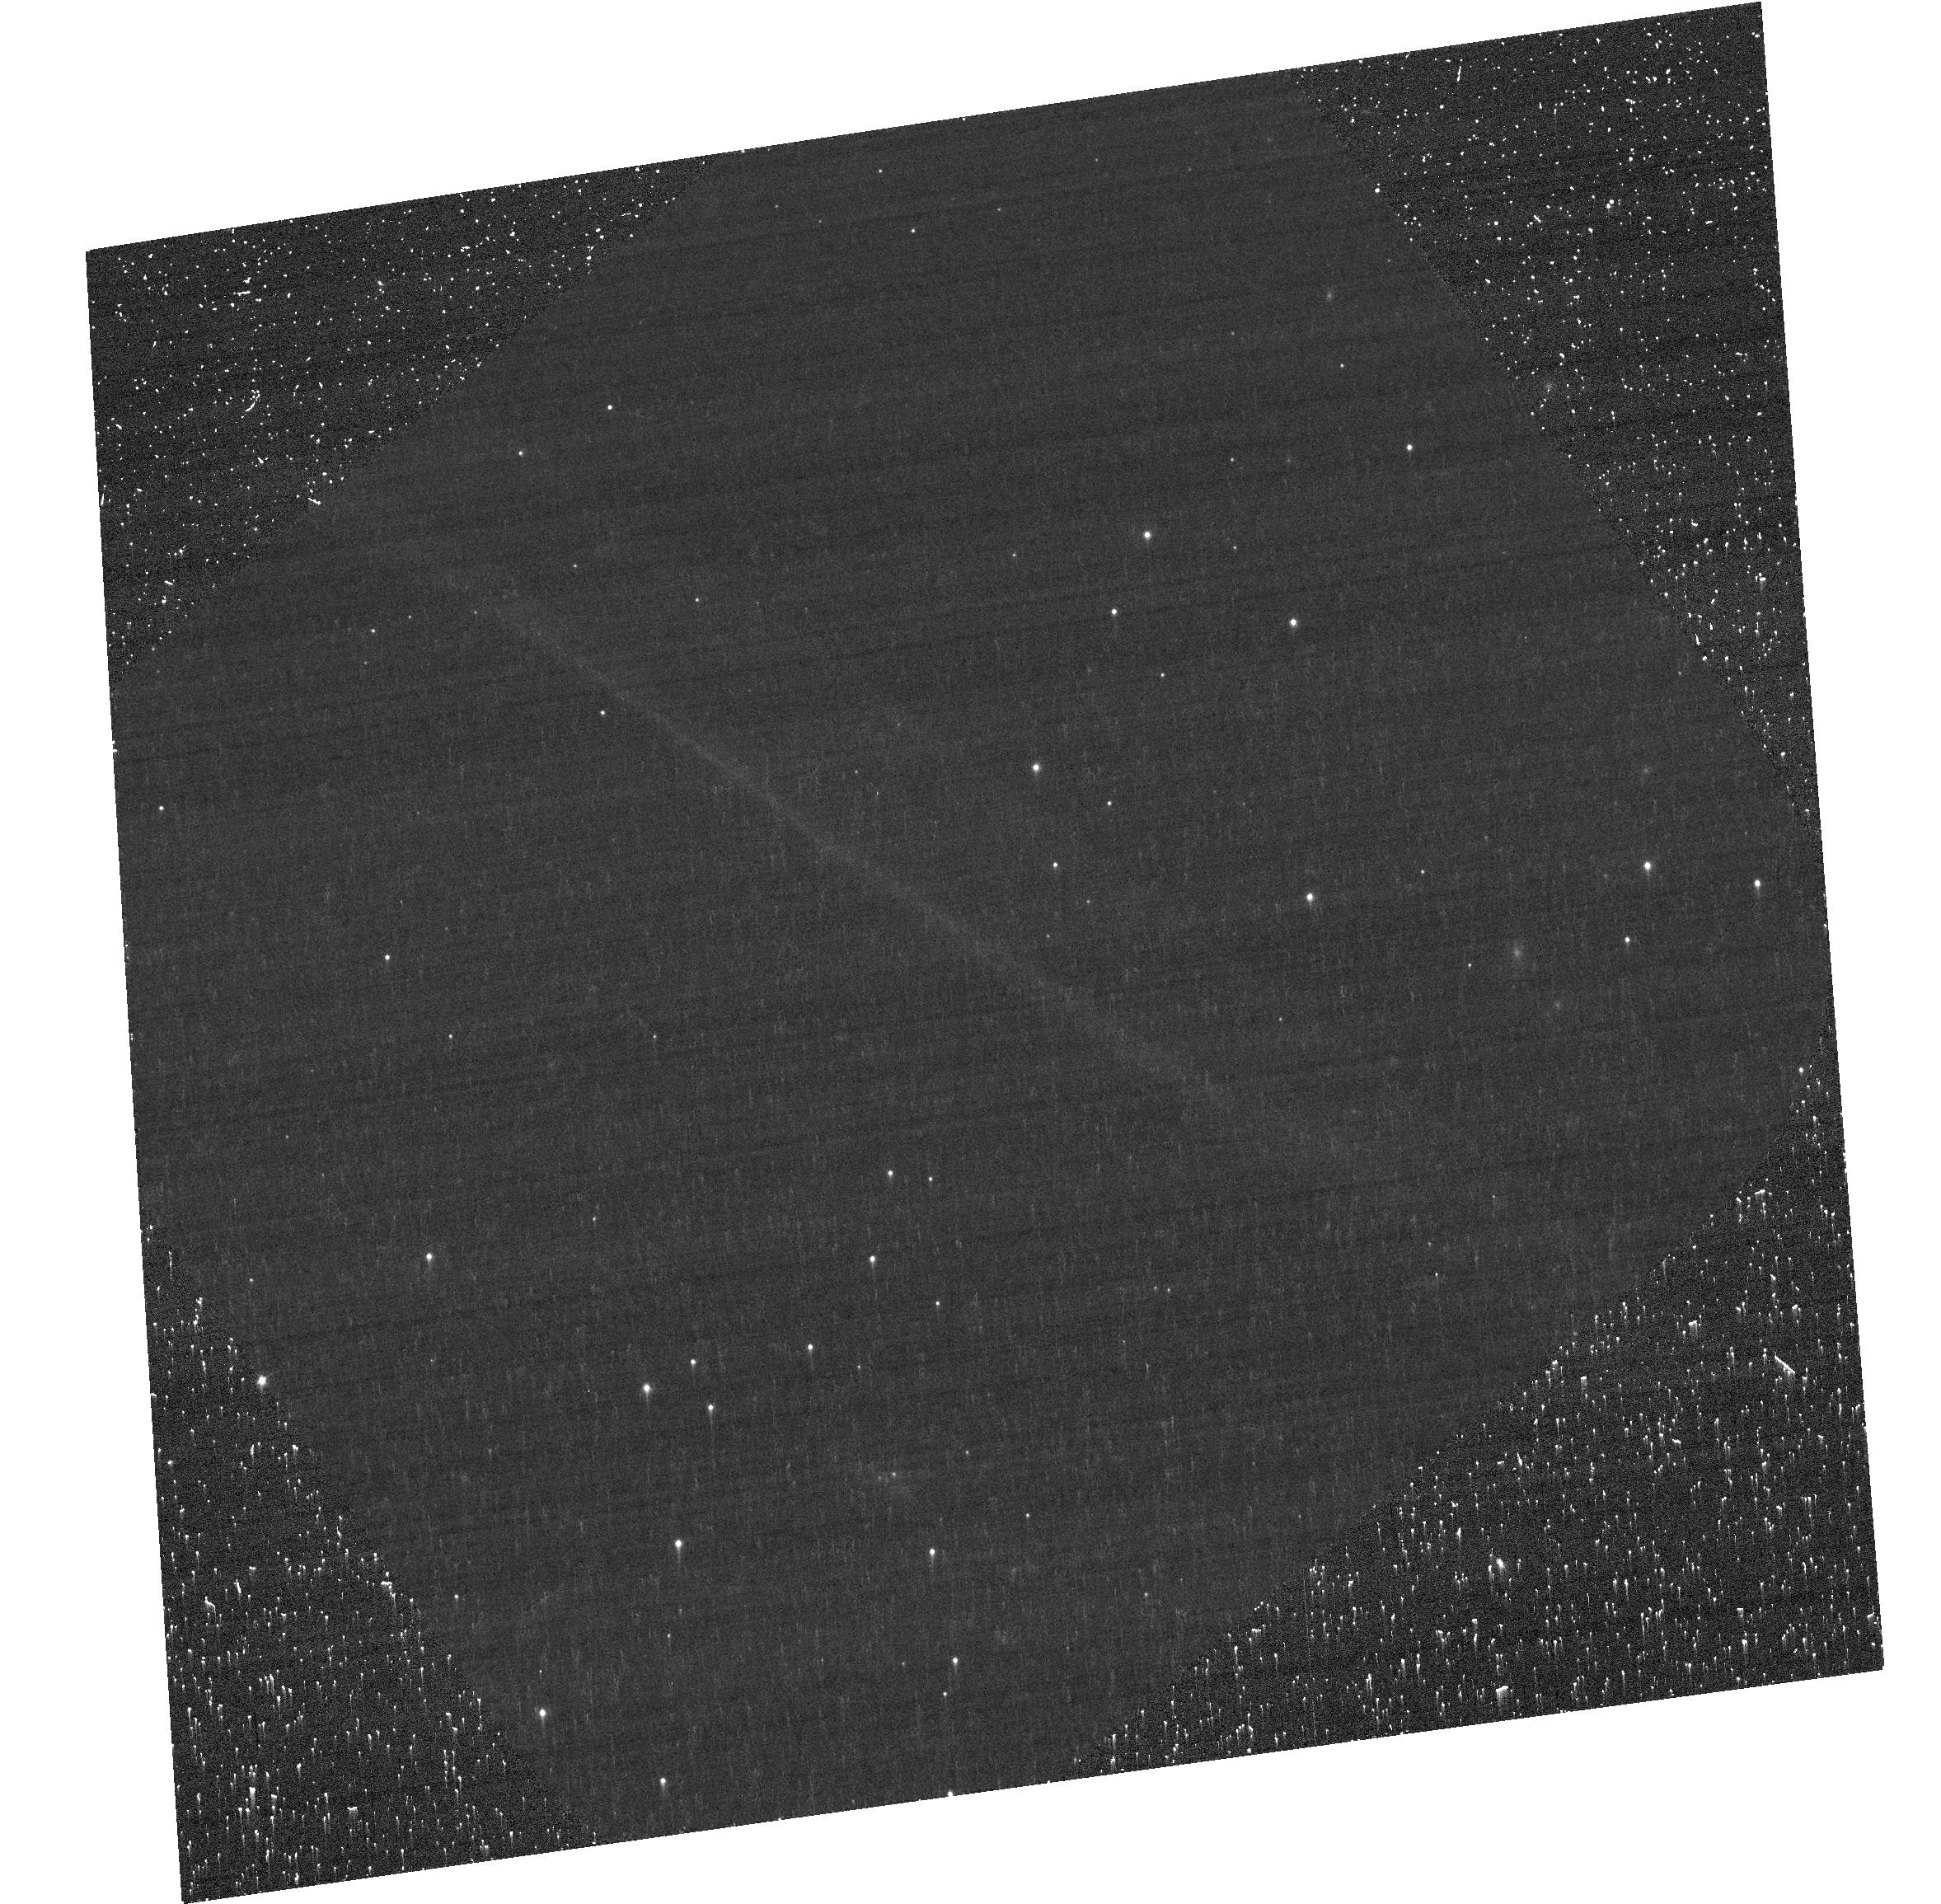
Target: SN1006-NW
Instrument: ACS/WFC
Filter: F658N
Exposure: 40 min
Observation ID: hst_12962_01_acs_wfc_f658n-pol0v_jc3d01

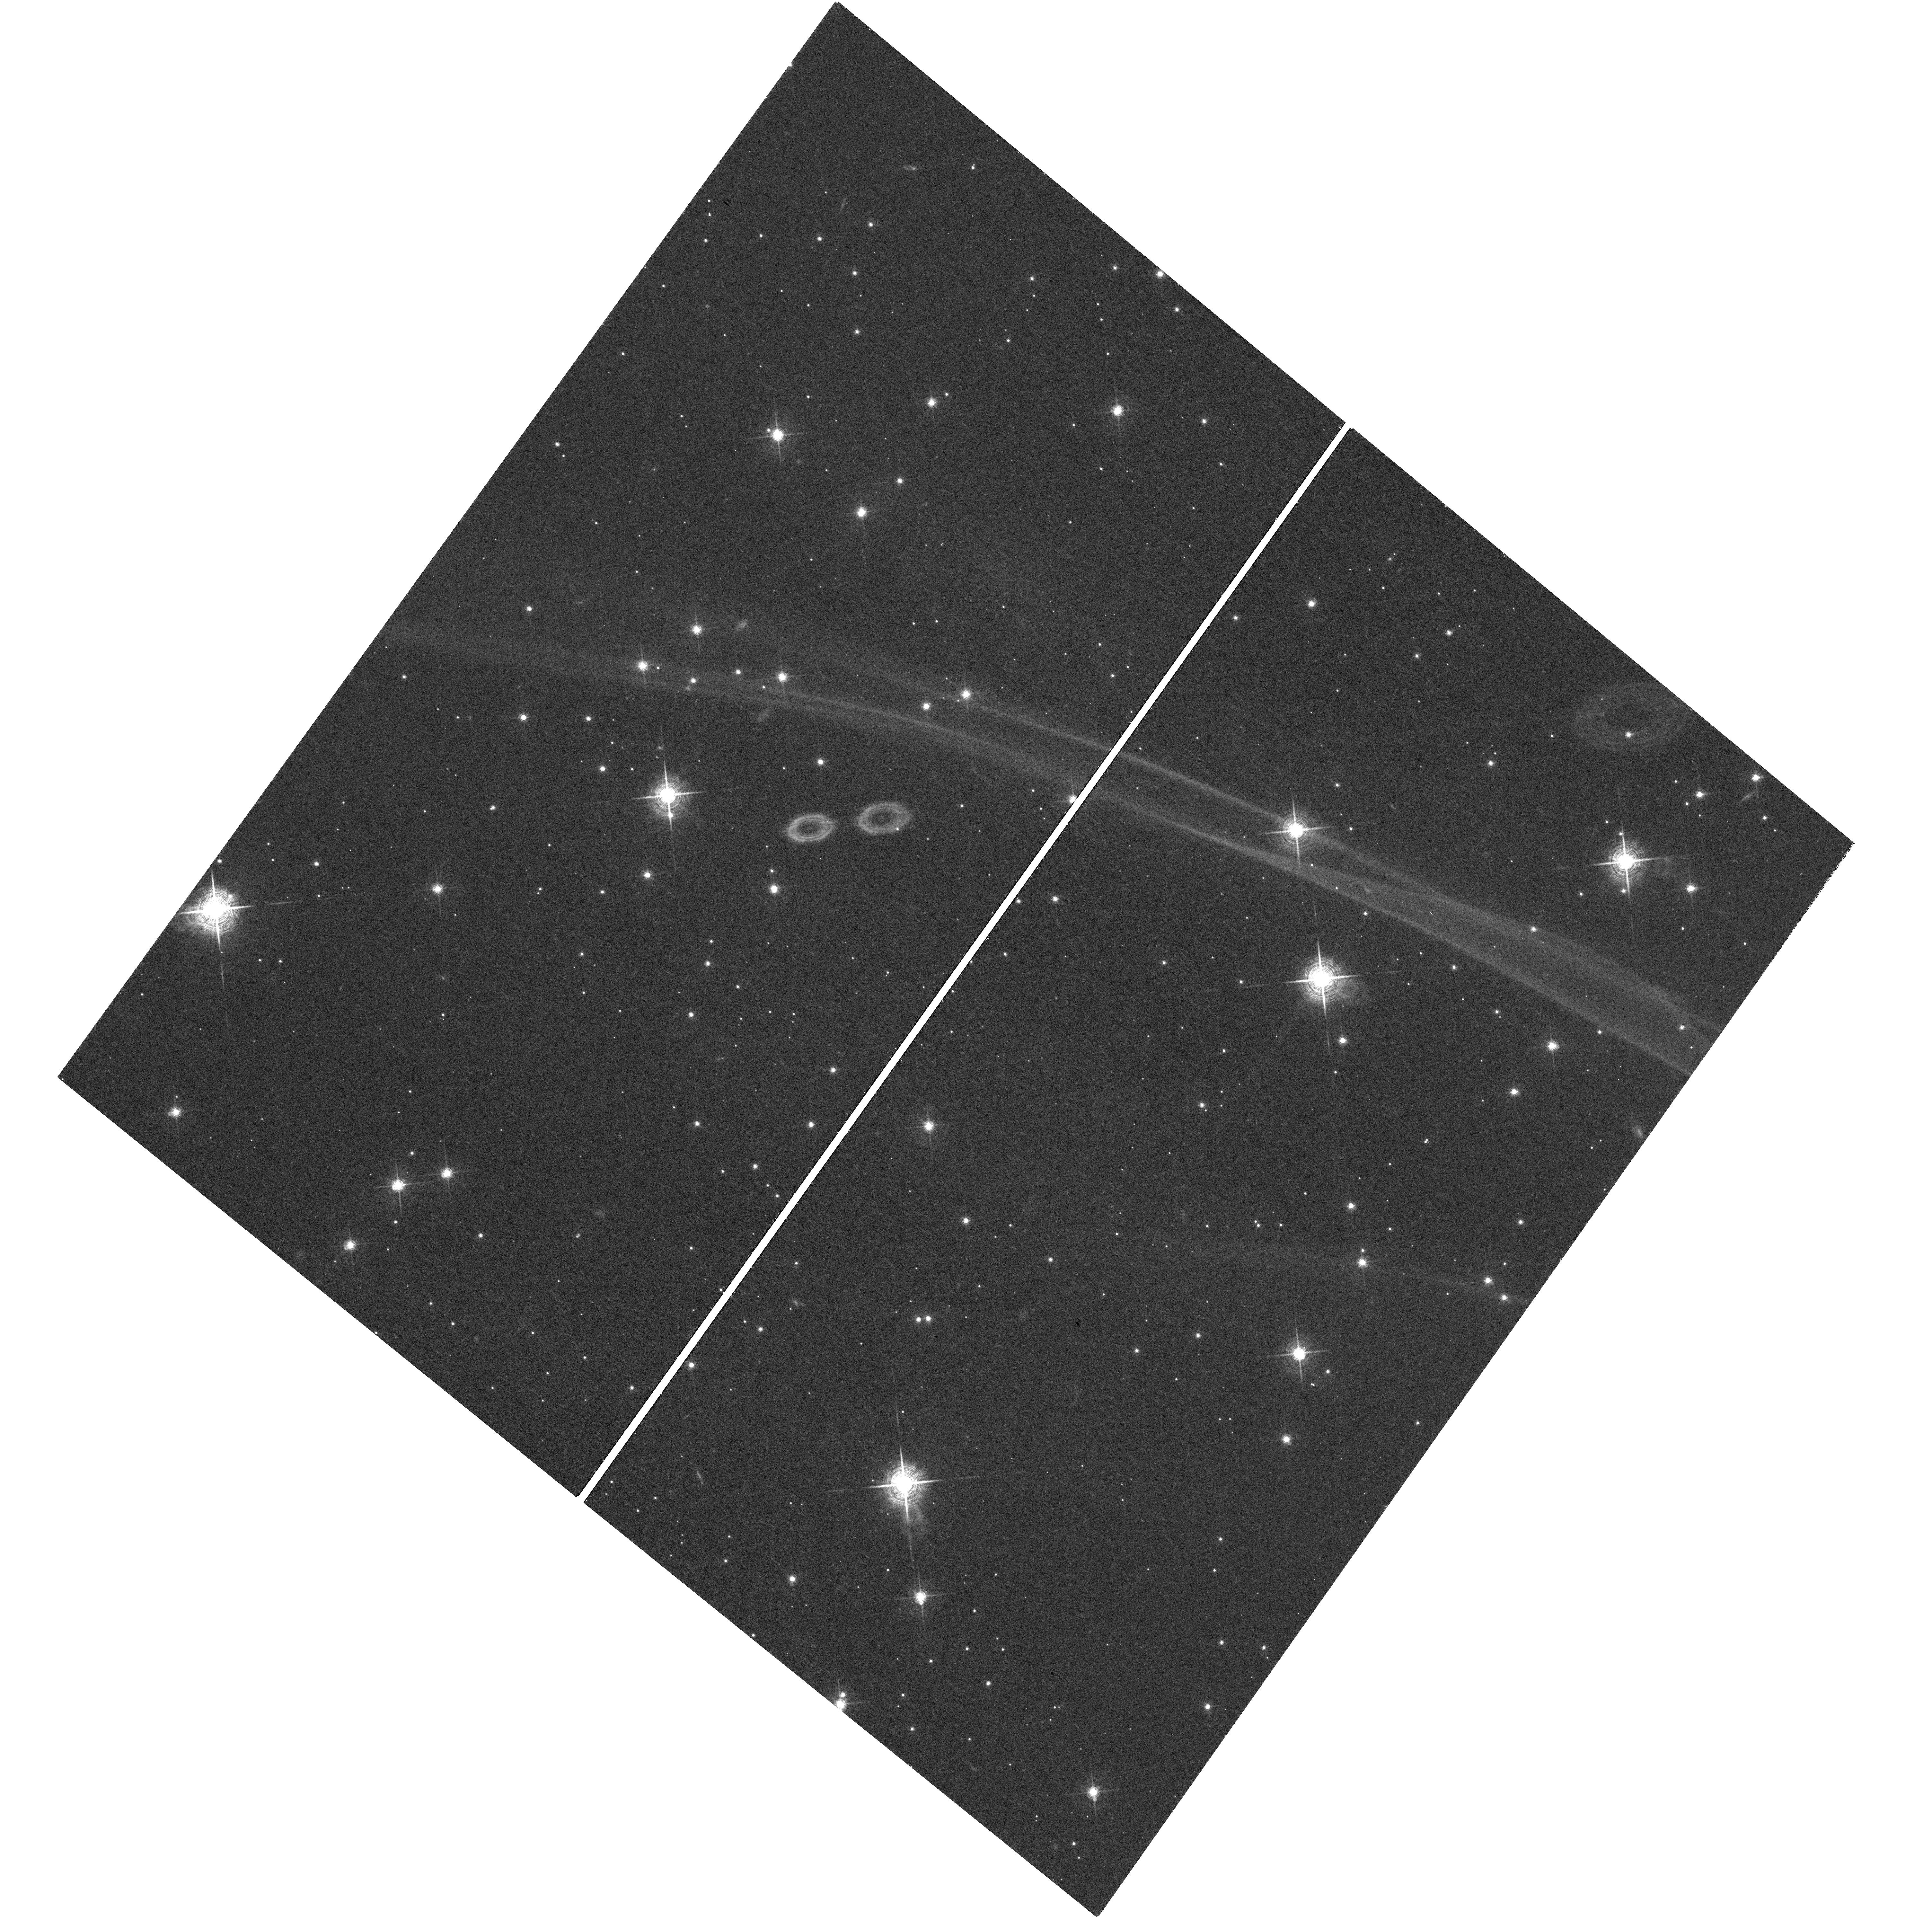
Target: field at RA 225.687°, Dec -41.706°
Instrument: WFC3/UVIS
Filter: F657N
Exposure: 2.3 h
Observation ID: hst_12962_03_wfc3_uvis_f657n_ic3d03

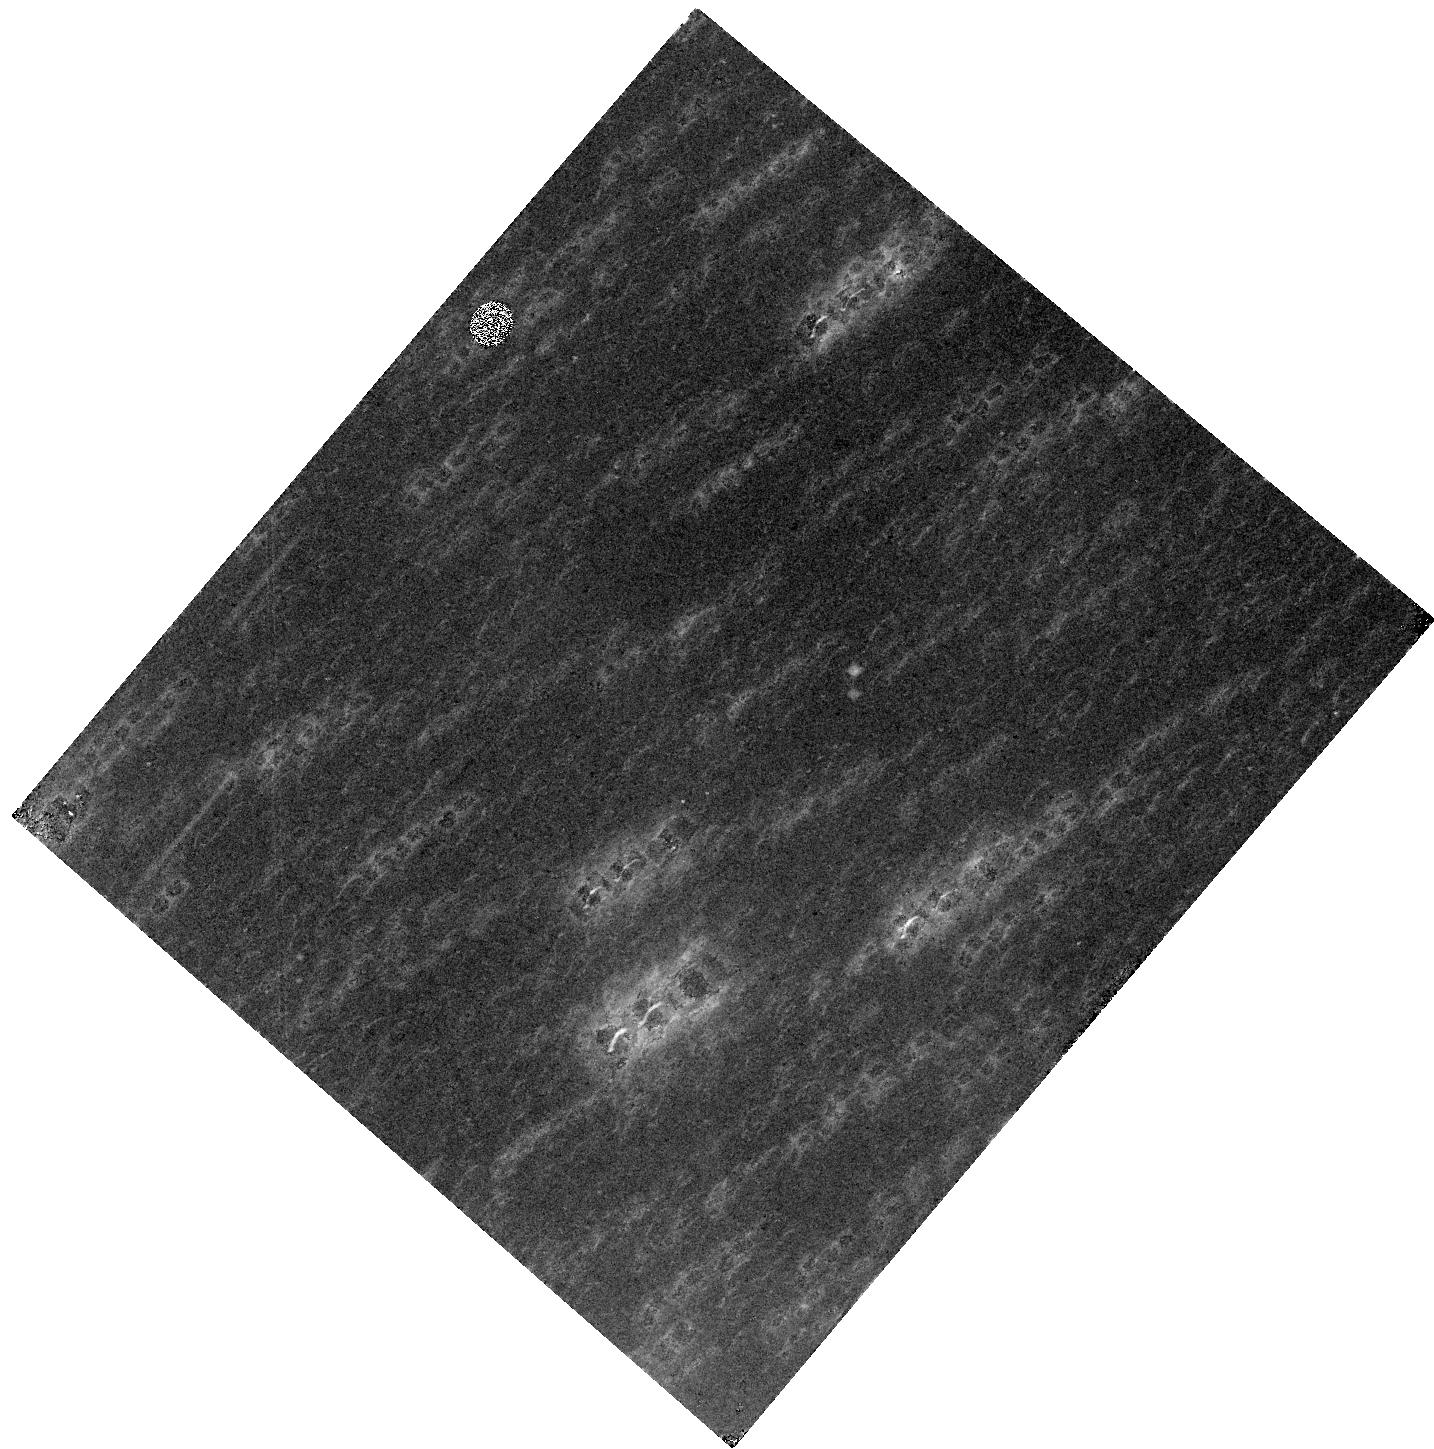
Target: field at RA 225.689°, Dec -41.706°
Instrument: WFC3/IR
Filter: F128N
Exposure: 2.3 h
Observation ID: hst_12962_04_wfc3_ir_f128n_ic3d04

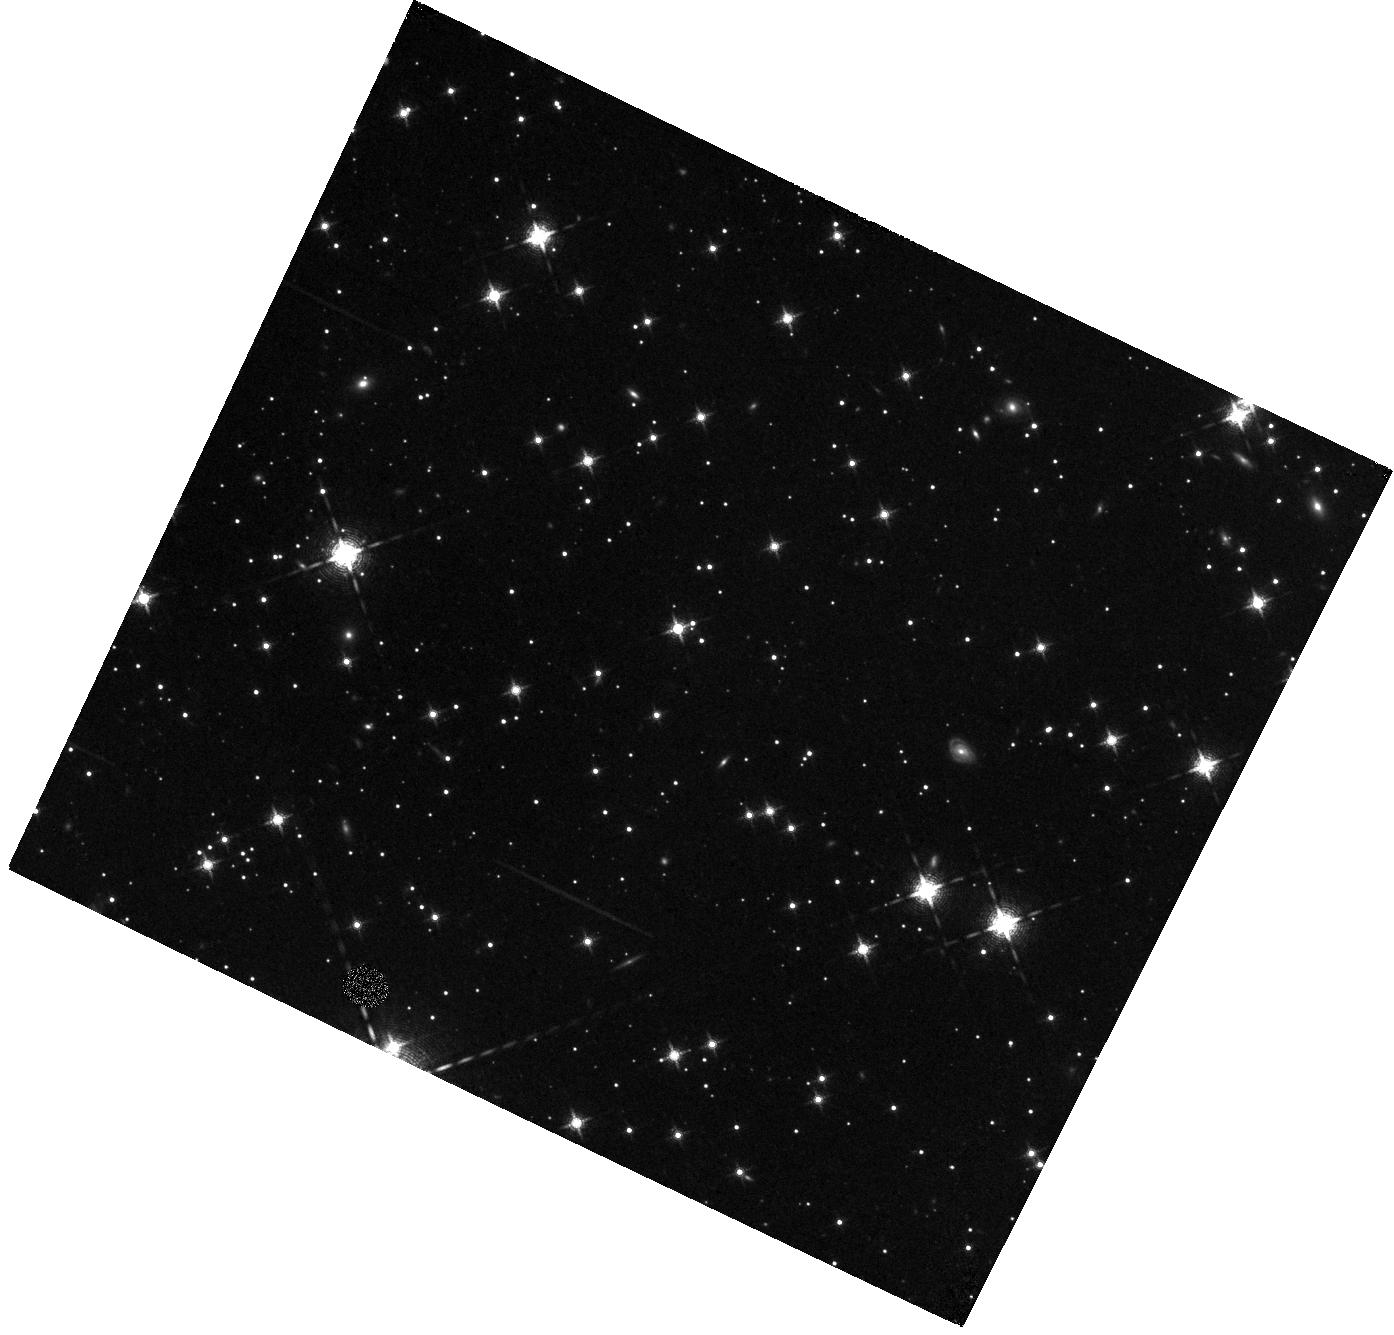
Target: field at RA 225.594°, Dec -41.850°
Instrument: WFC3/IR
Filter: F128N
Exposure: 2.3 h
Observation ID: hst_12962_54_wfc3_ir_f128n_ic3d54

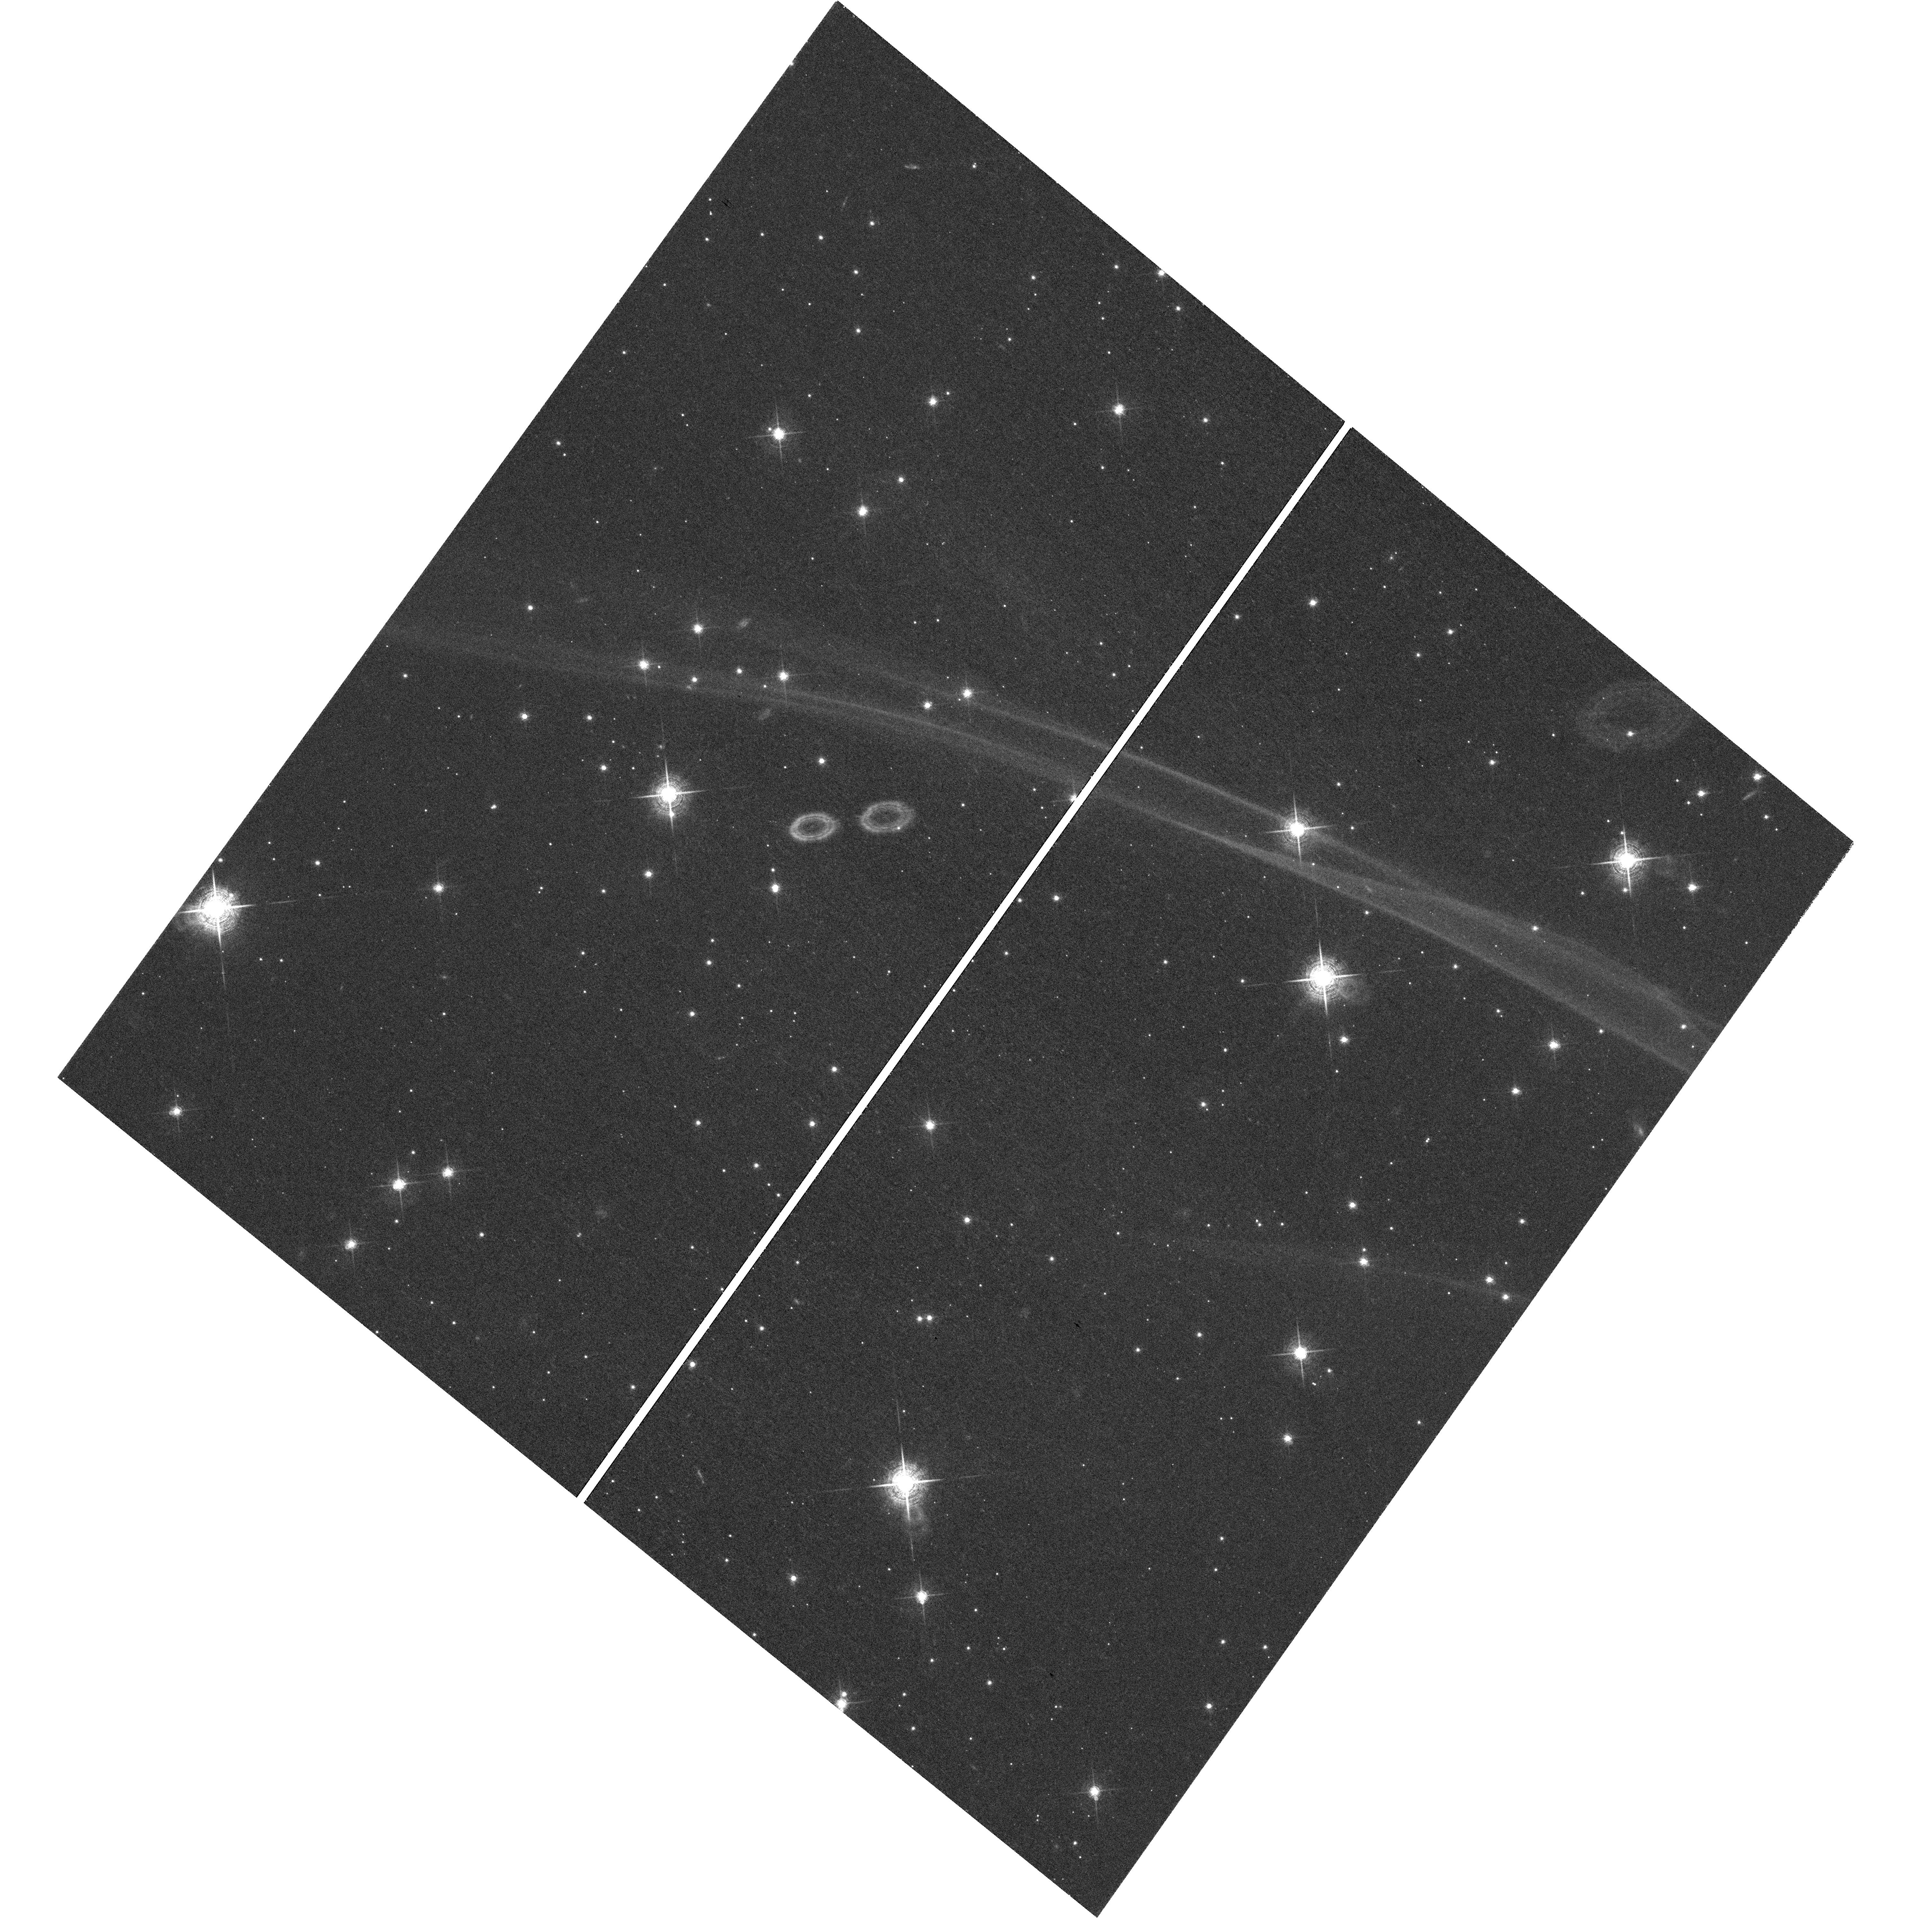
Target: field at RA 225.687°, Dec -41.706°
Instrument: WFC3/UVIS
Filter: F657N
Exposure: 2.4 h
Observation ID: hst_12962_01_wfc3_uvis_f657n_ic3d01

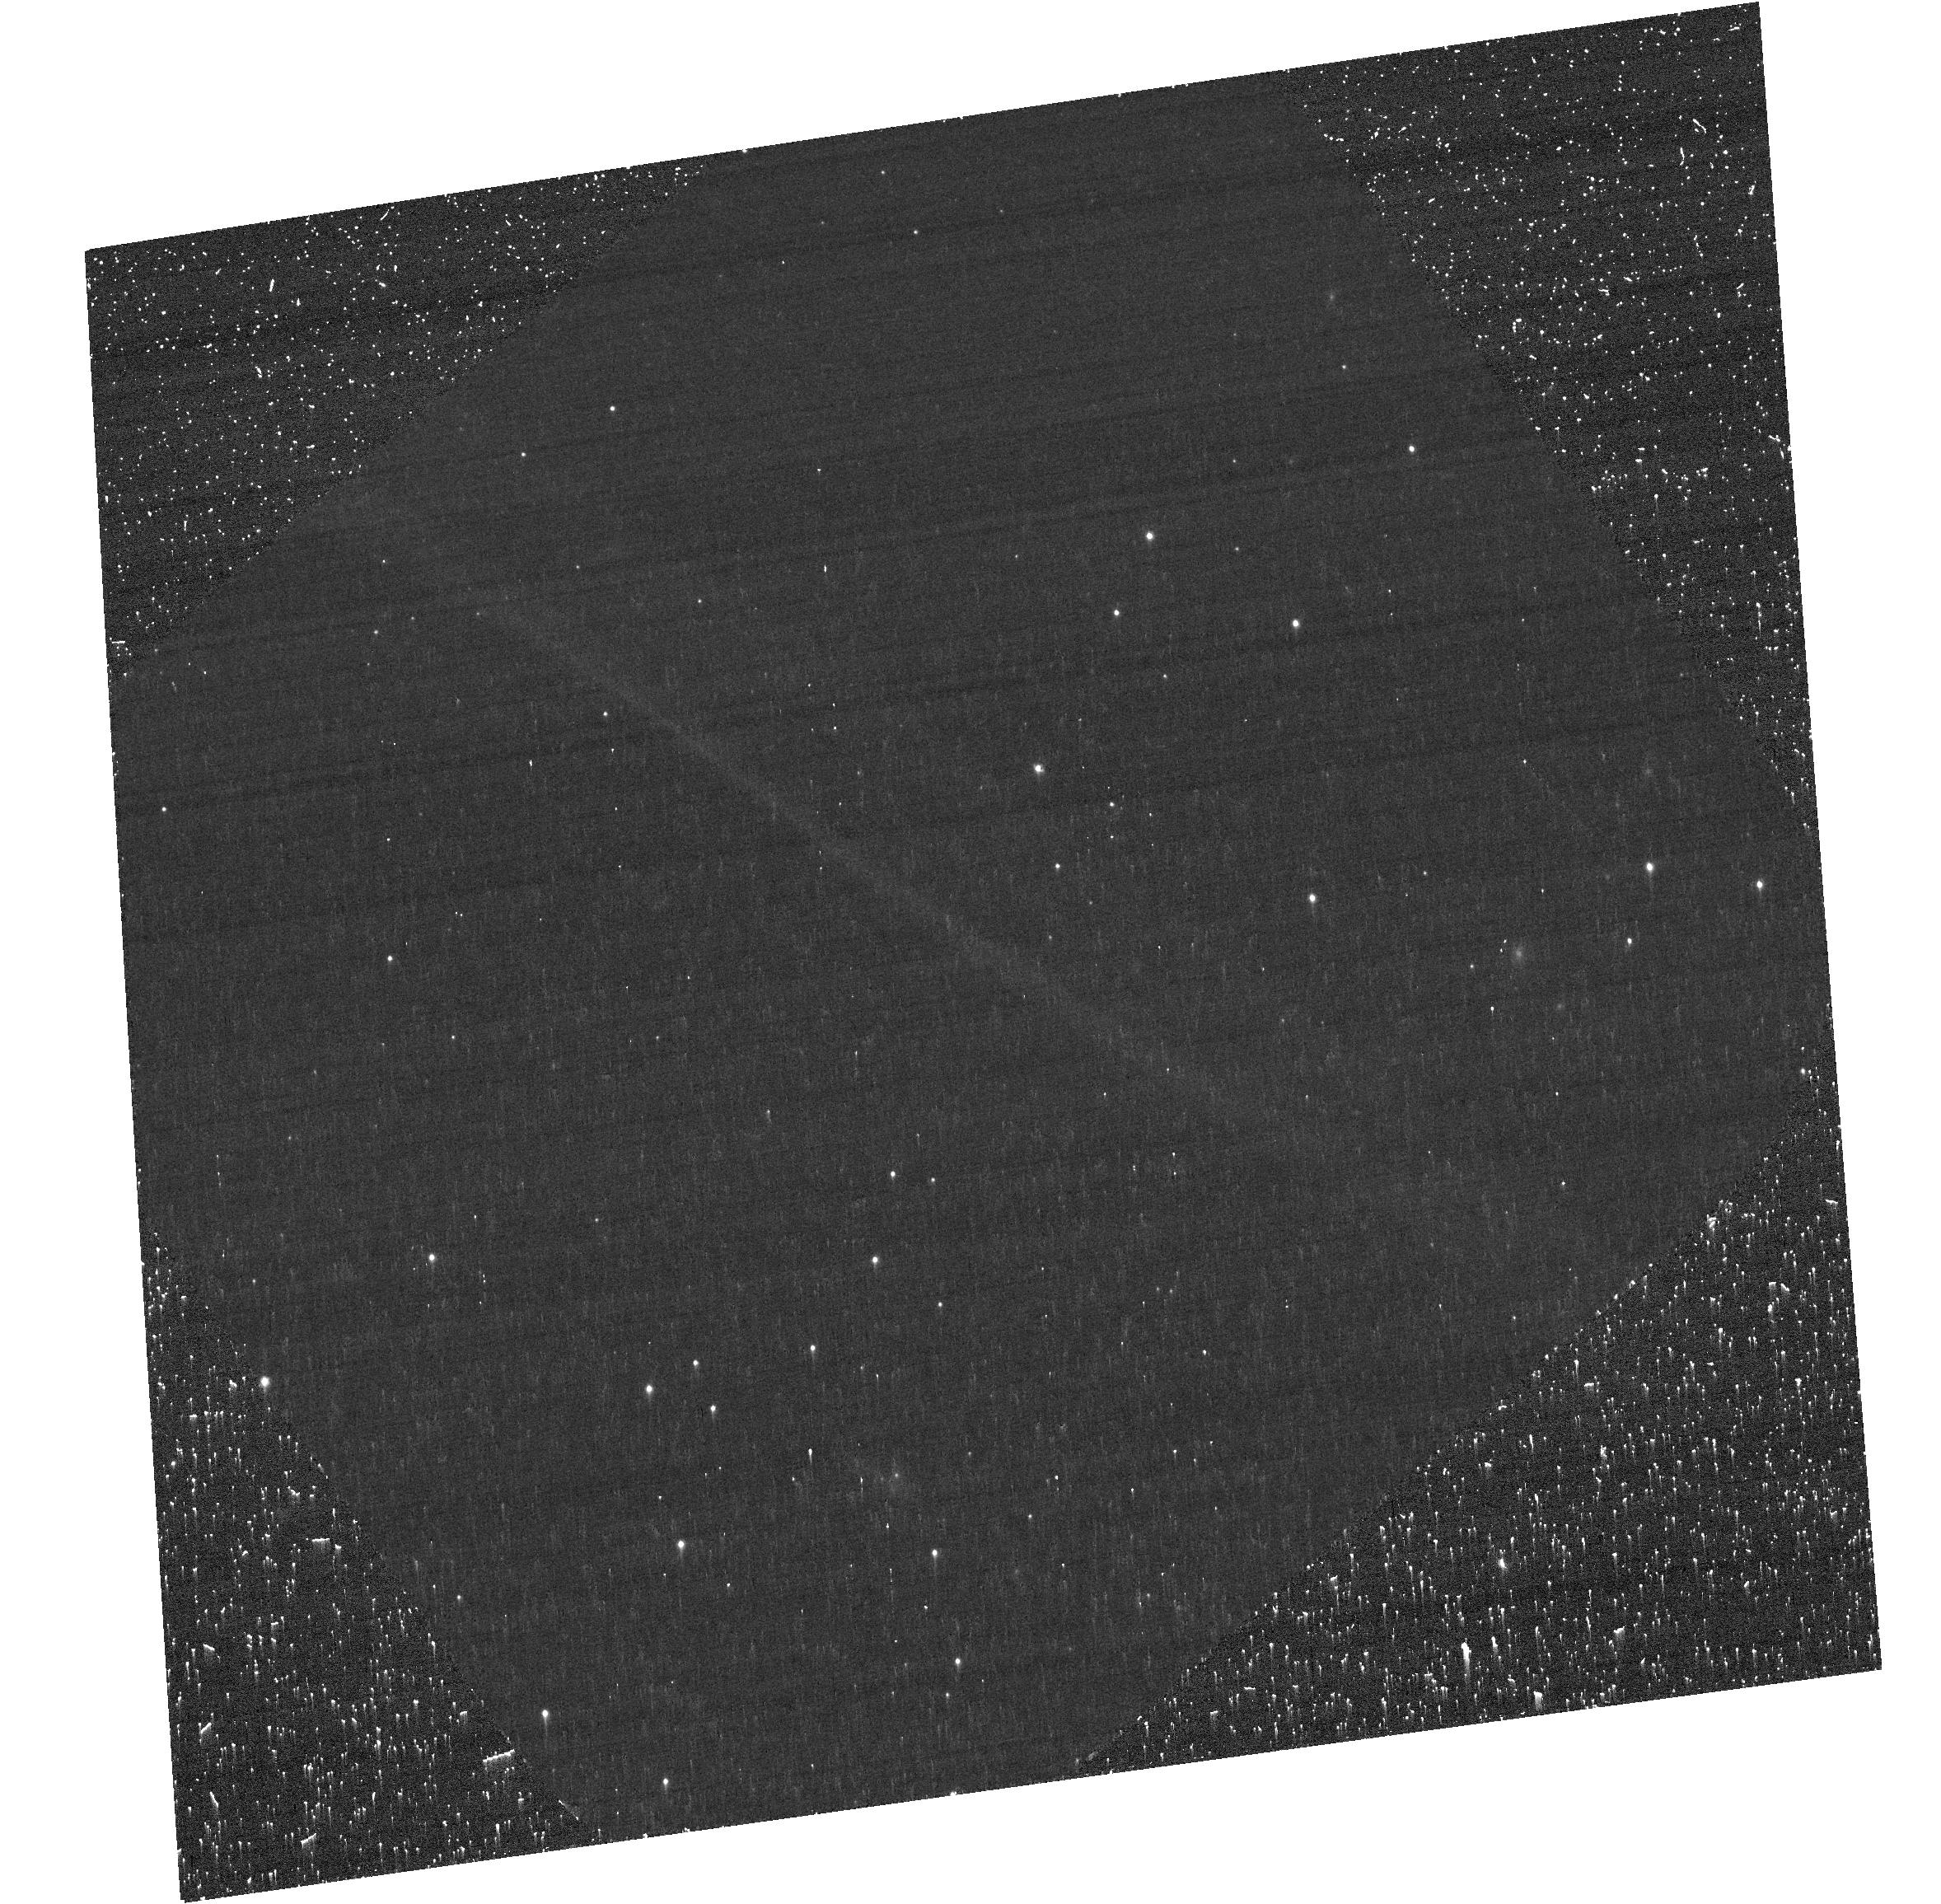
Target: SN1006-NW
Instrument: ACS/WFC
Filter: F658N
Exposure: 40 min
Observation ID: hst_12962_02_acs_wfc_f658n-pol60v_jc3d02

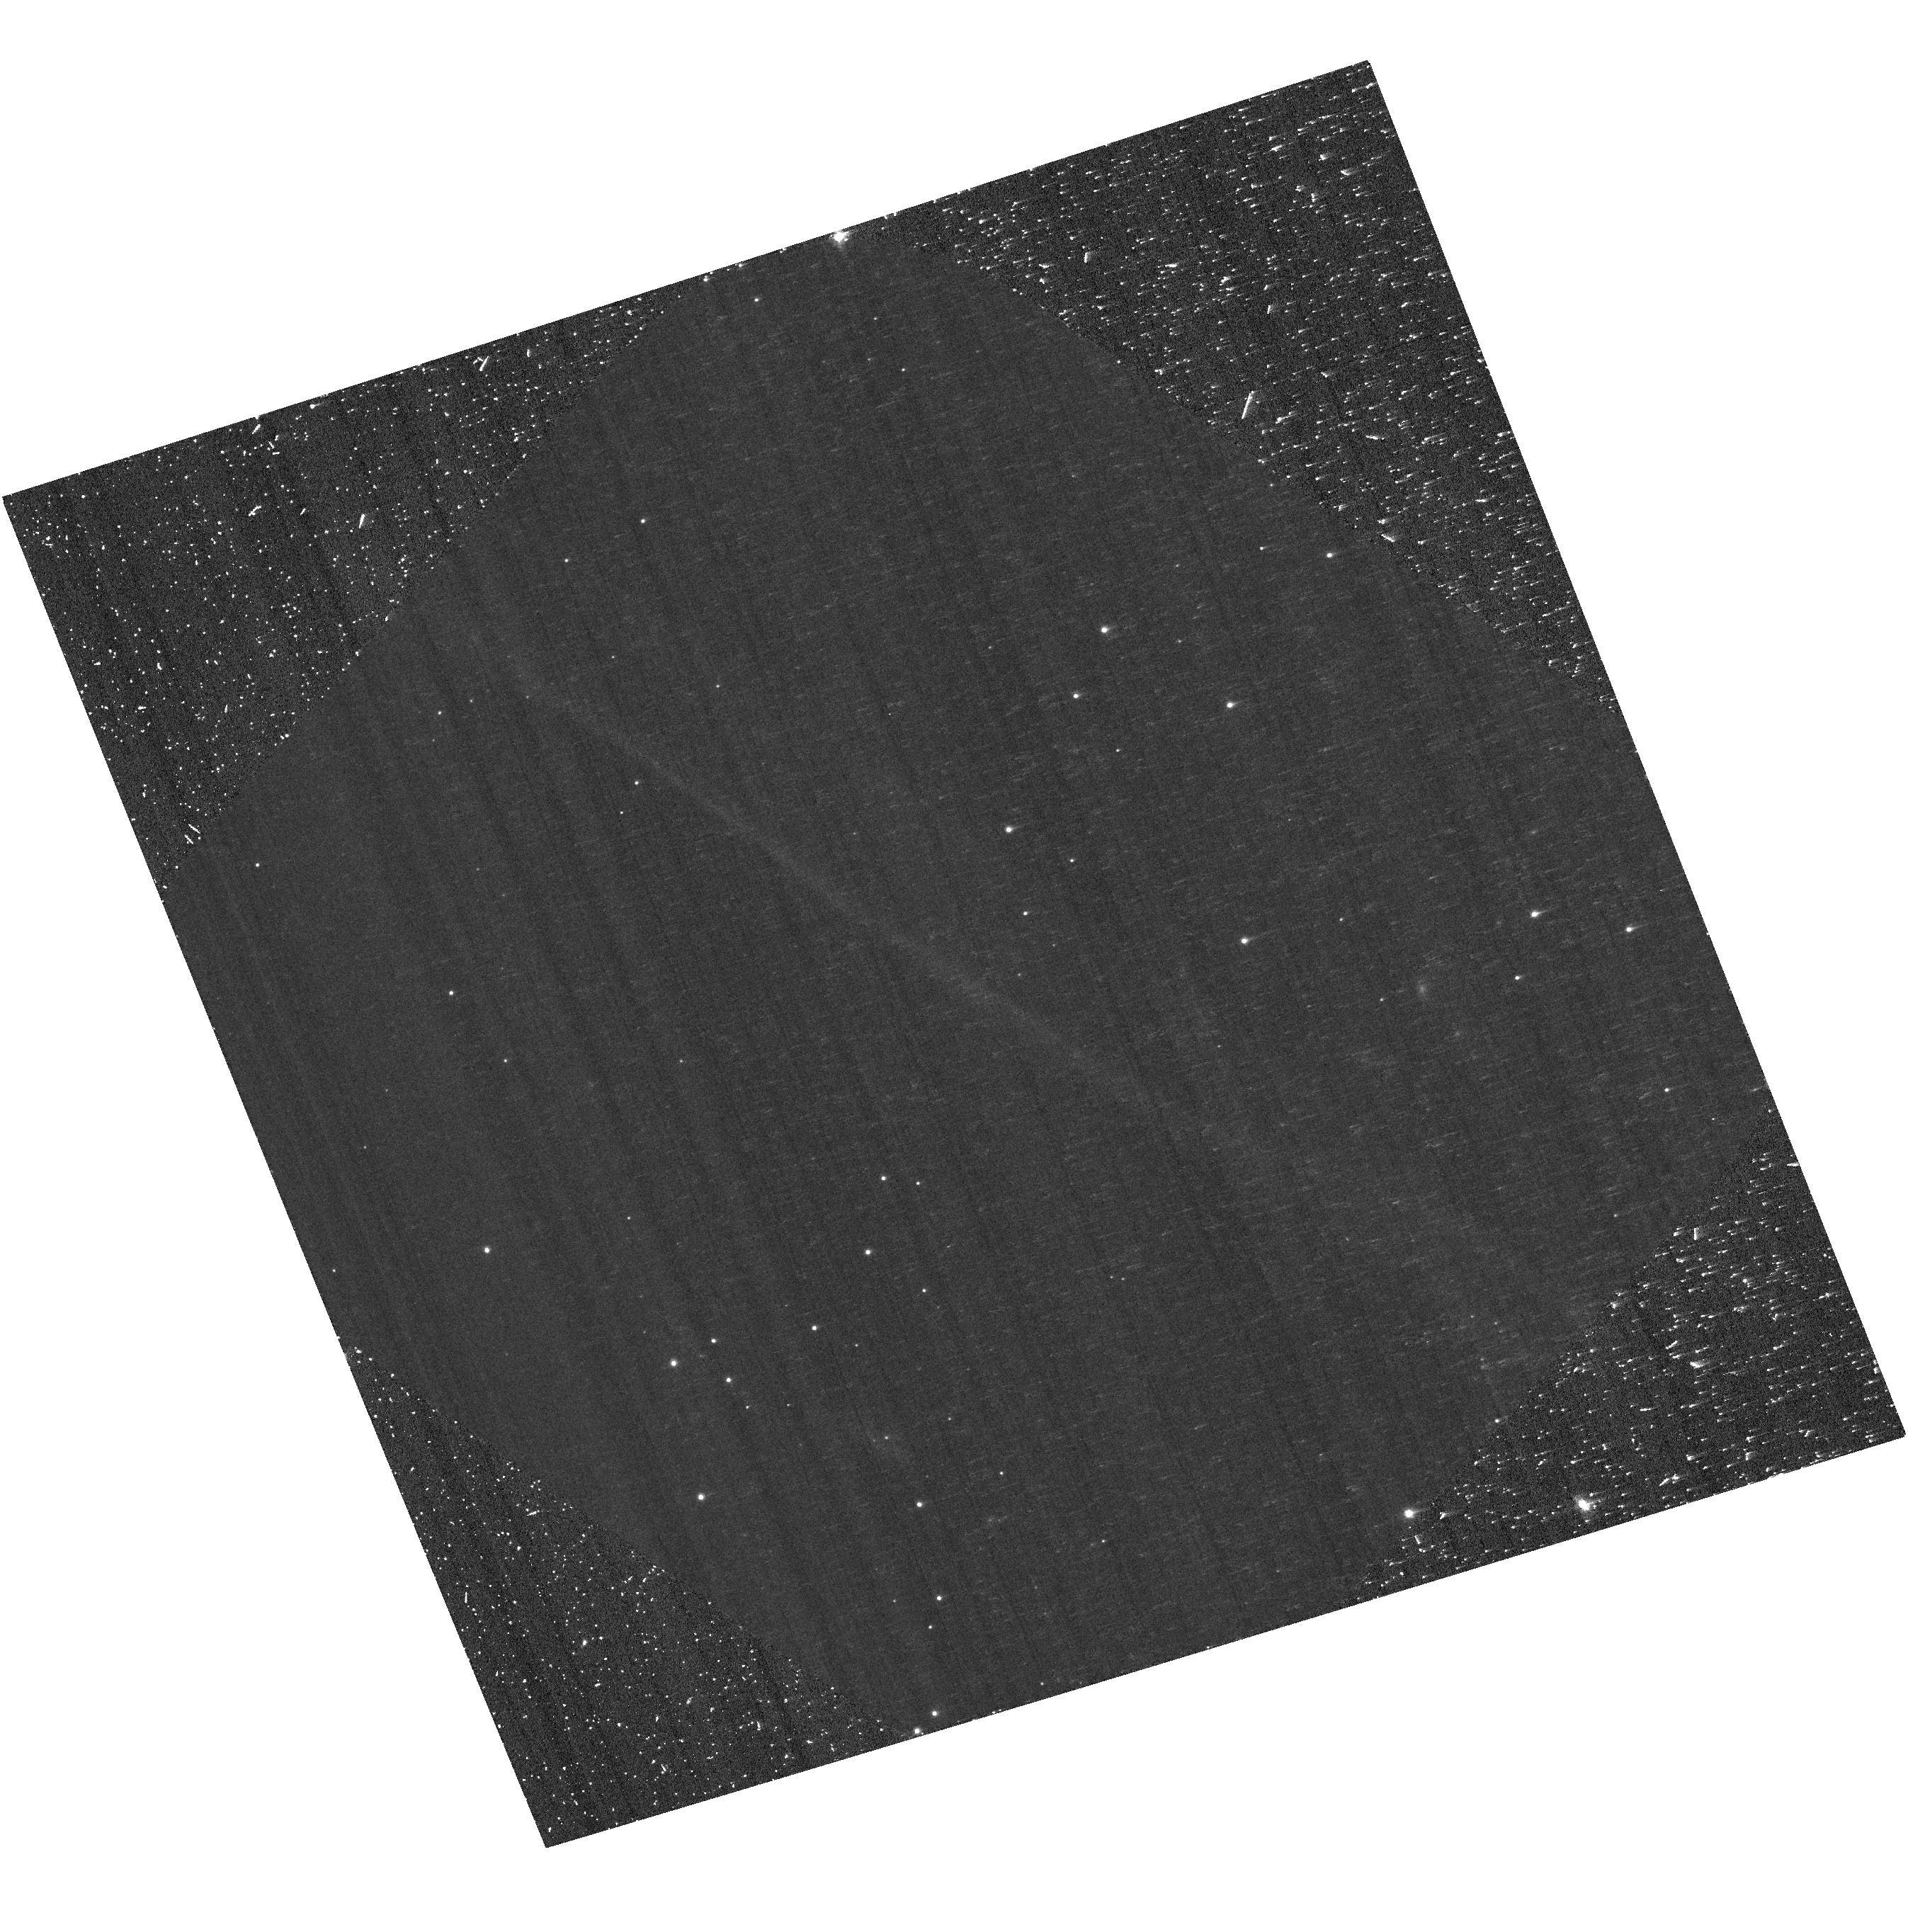
Target: SN1006-NW
Instrument: ACS/WFC
Filter: F658N
Exposure: 40 min
Observation ID: hst_12962_54_acs_wfc_f658n-pol60v_jc3d54

Optical Line Emission Impact Polarization: SN1006 (PI: Sparks, William B.)

We propose to probe the physics of shocks and transport processes by seeking the intrinsic line emission polarization predicted to be present in the classical non-radiative fast-shock remnant of SN1006. The prediction, Laming (1990), is that the narrow Balmer line core of the 2000 km/s shock in SN1006 will be polarized in the range 5-10% and that the broad wings will be unpolarized. The polarization is sensitive to shock velocity and ionization equilibrium. By measuring polarization for SN1006 we validate and enable a completely new diagnostic that has important applications in a wide variety of astrophysical situations involving anisotropic excitation mechanisms in general, such as shocks, intense radiation fields, high energy particle streams and conductive interfaces along with a substantial body of theoretical work that cuts across disciplines in this area. We also apply this diagnostic directly to the case of SN1006 and determine if our current theoretical expecations based on inferences on the shock velocity and structure are fullfilled. The observations will yield a spectacularly precise measurement of the proper motion distribution in the filaments of SN1006 and allow a direct estimate of its deceleration.